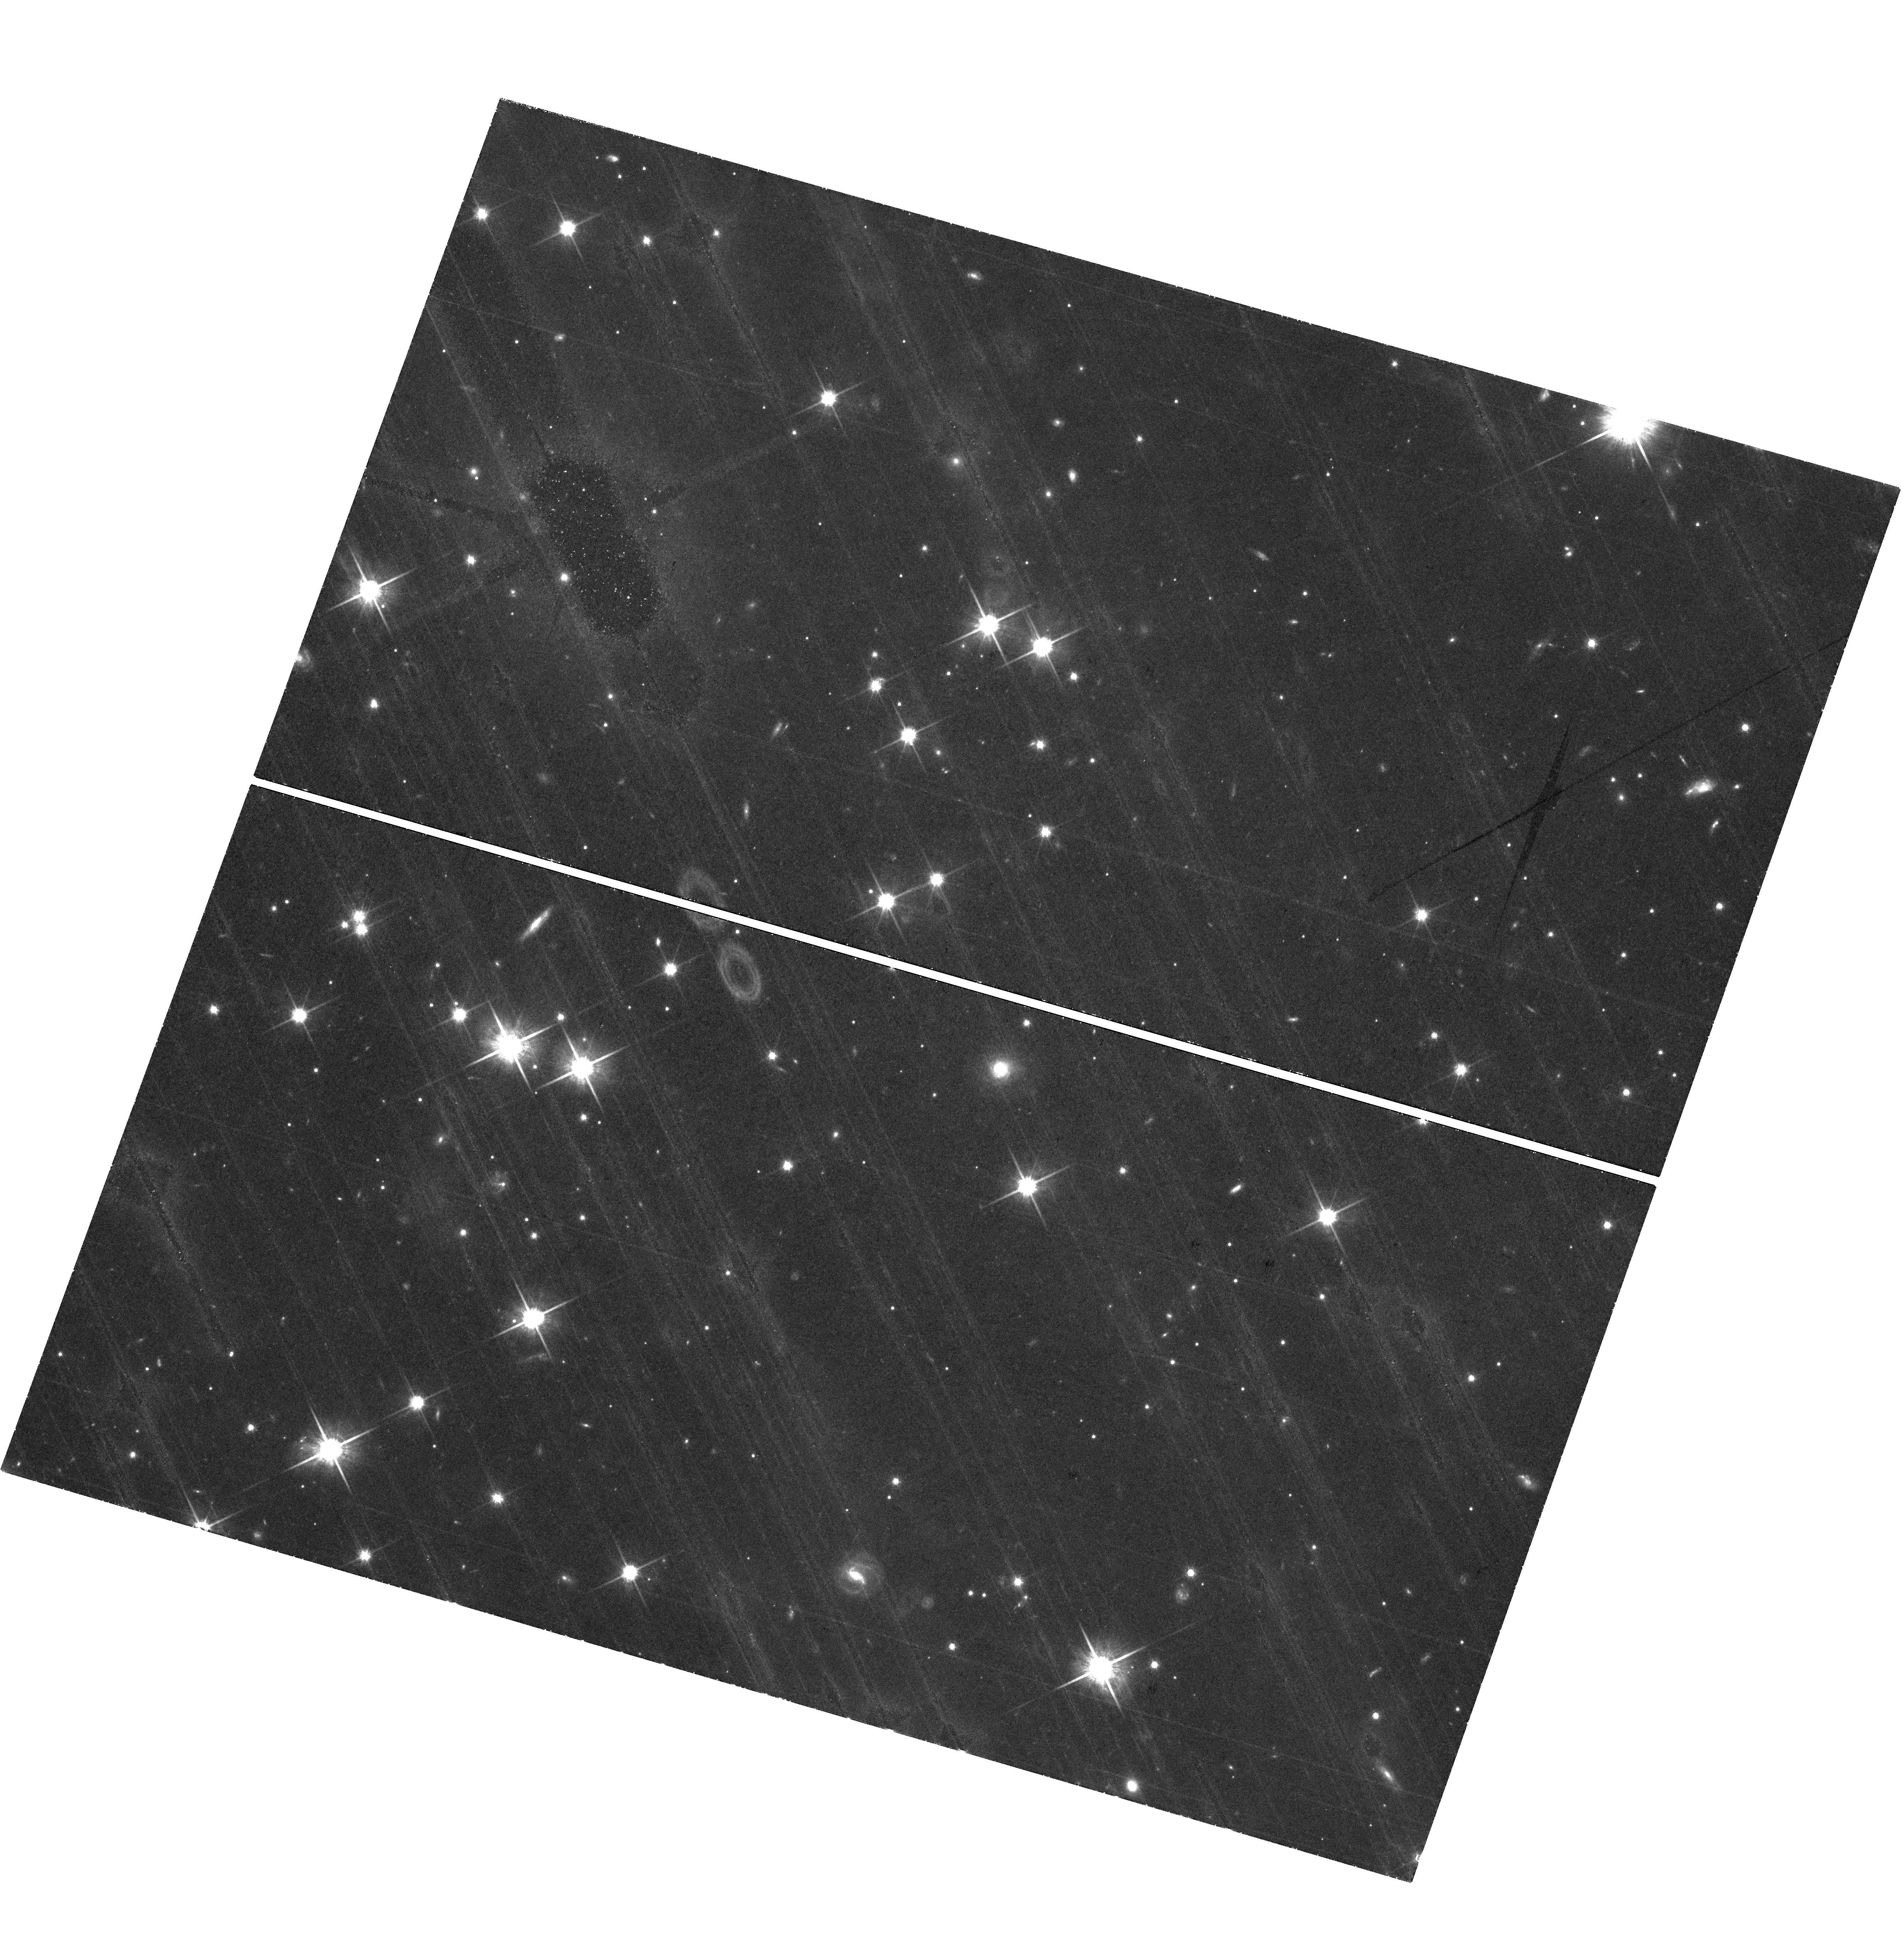
Target: field at RA 334.622°, Dec 40.461°
Instrument: WFC3/UVIS
Filter: F814W
Exposure: 2.1 h
Observation ID: hst_17079_23_wfc3_uvis_f814w_ieyr23

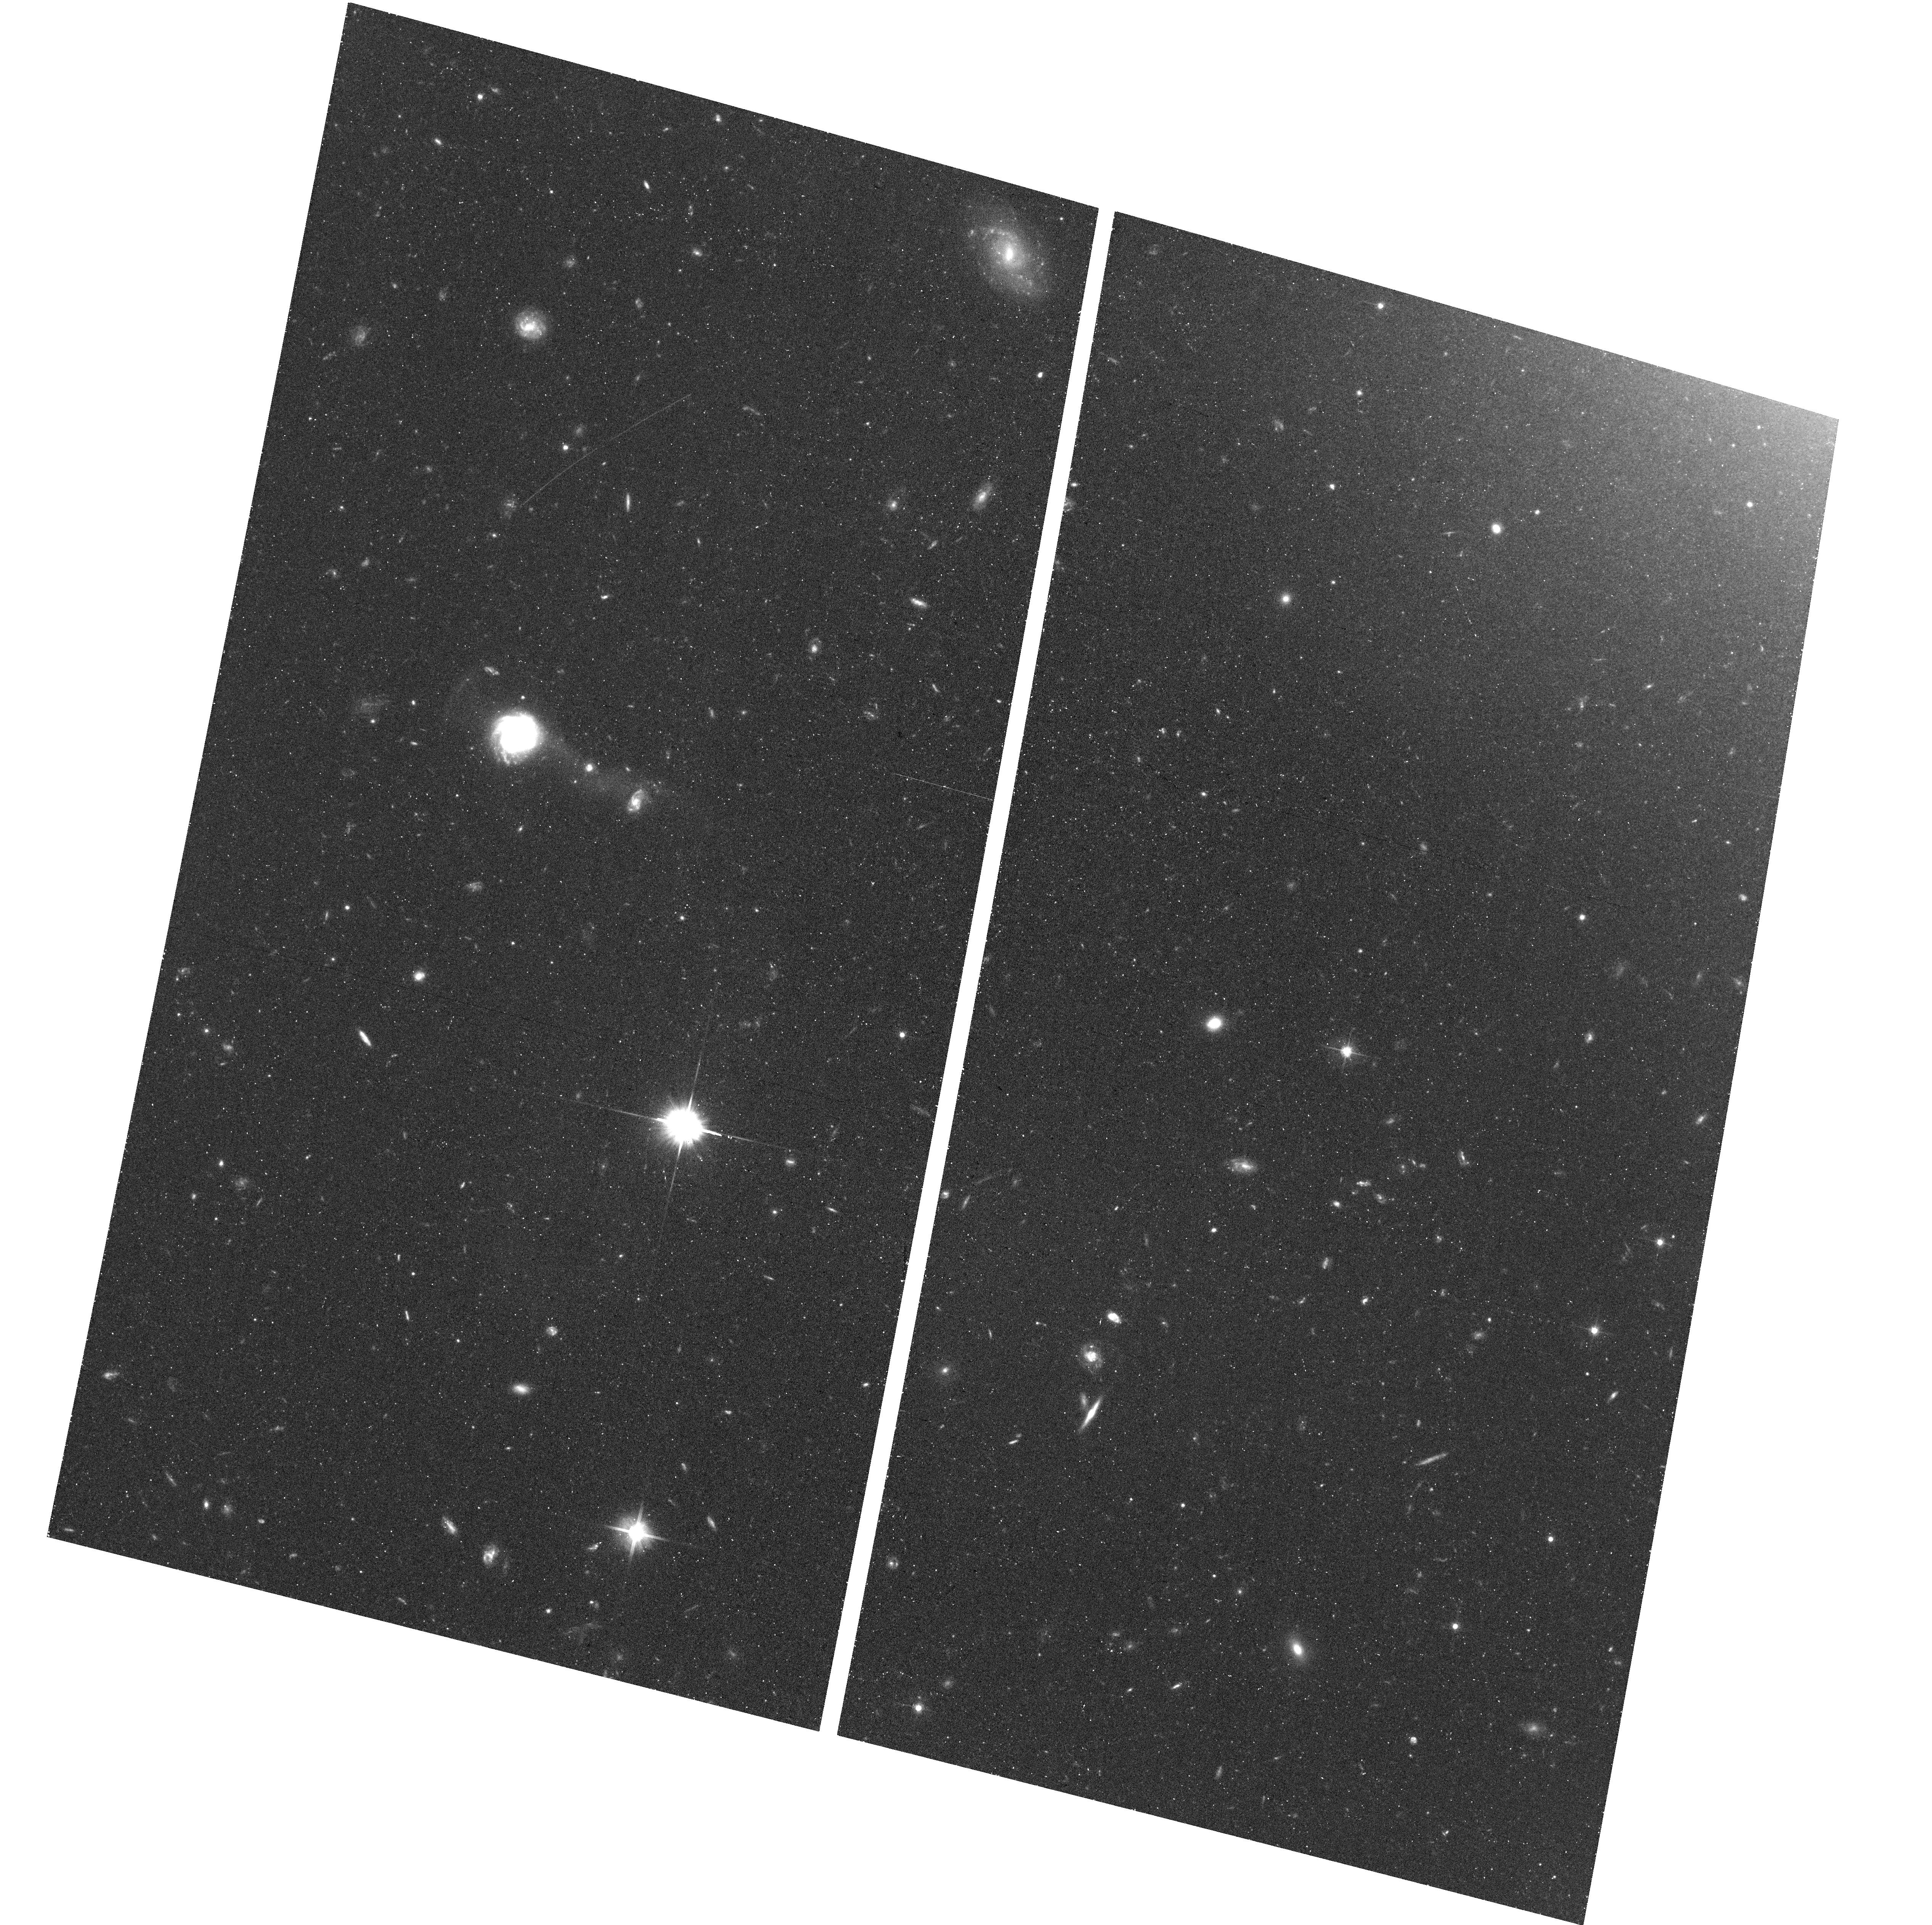
Target: NGC-4527
Instrument: ACS/WFC
Filter: F606W
Exposure: 38 min
Observation ID: hst_17079_15_acs_wfc_f606w_jeyr15

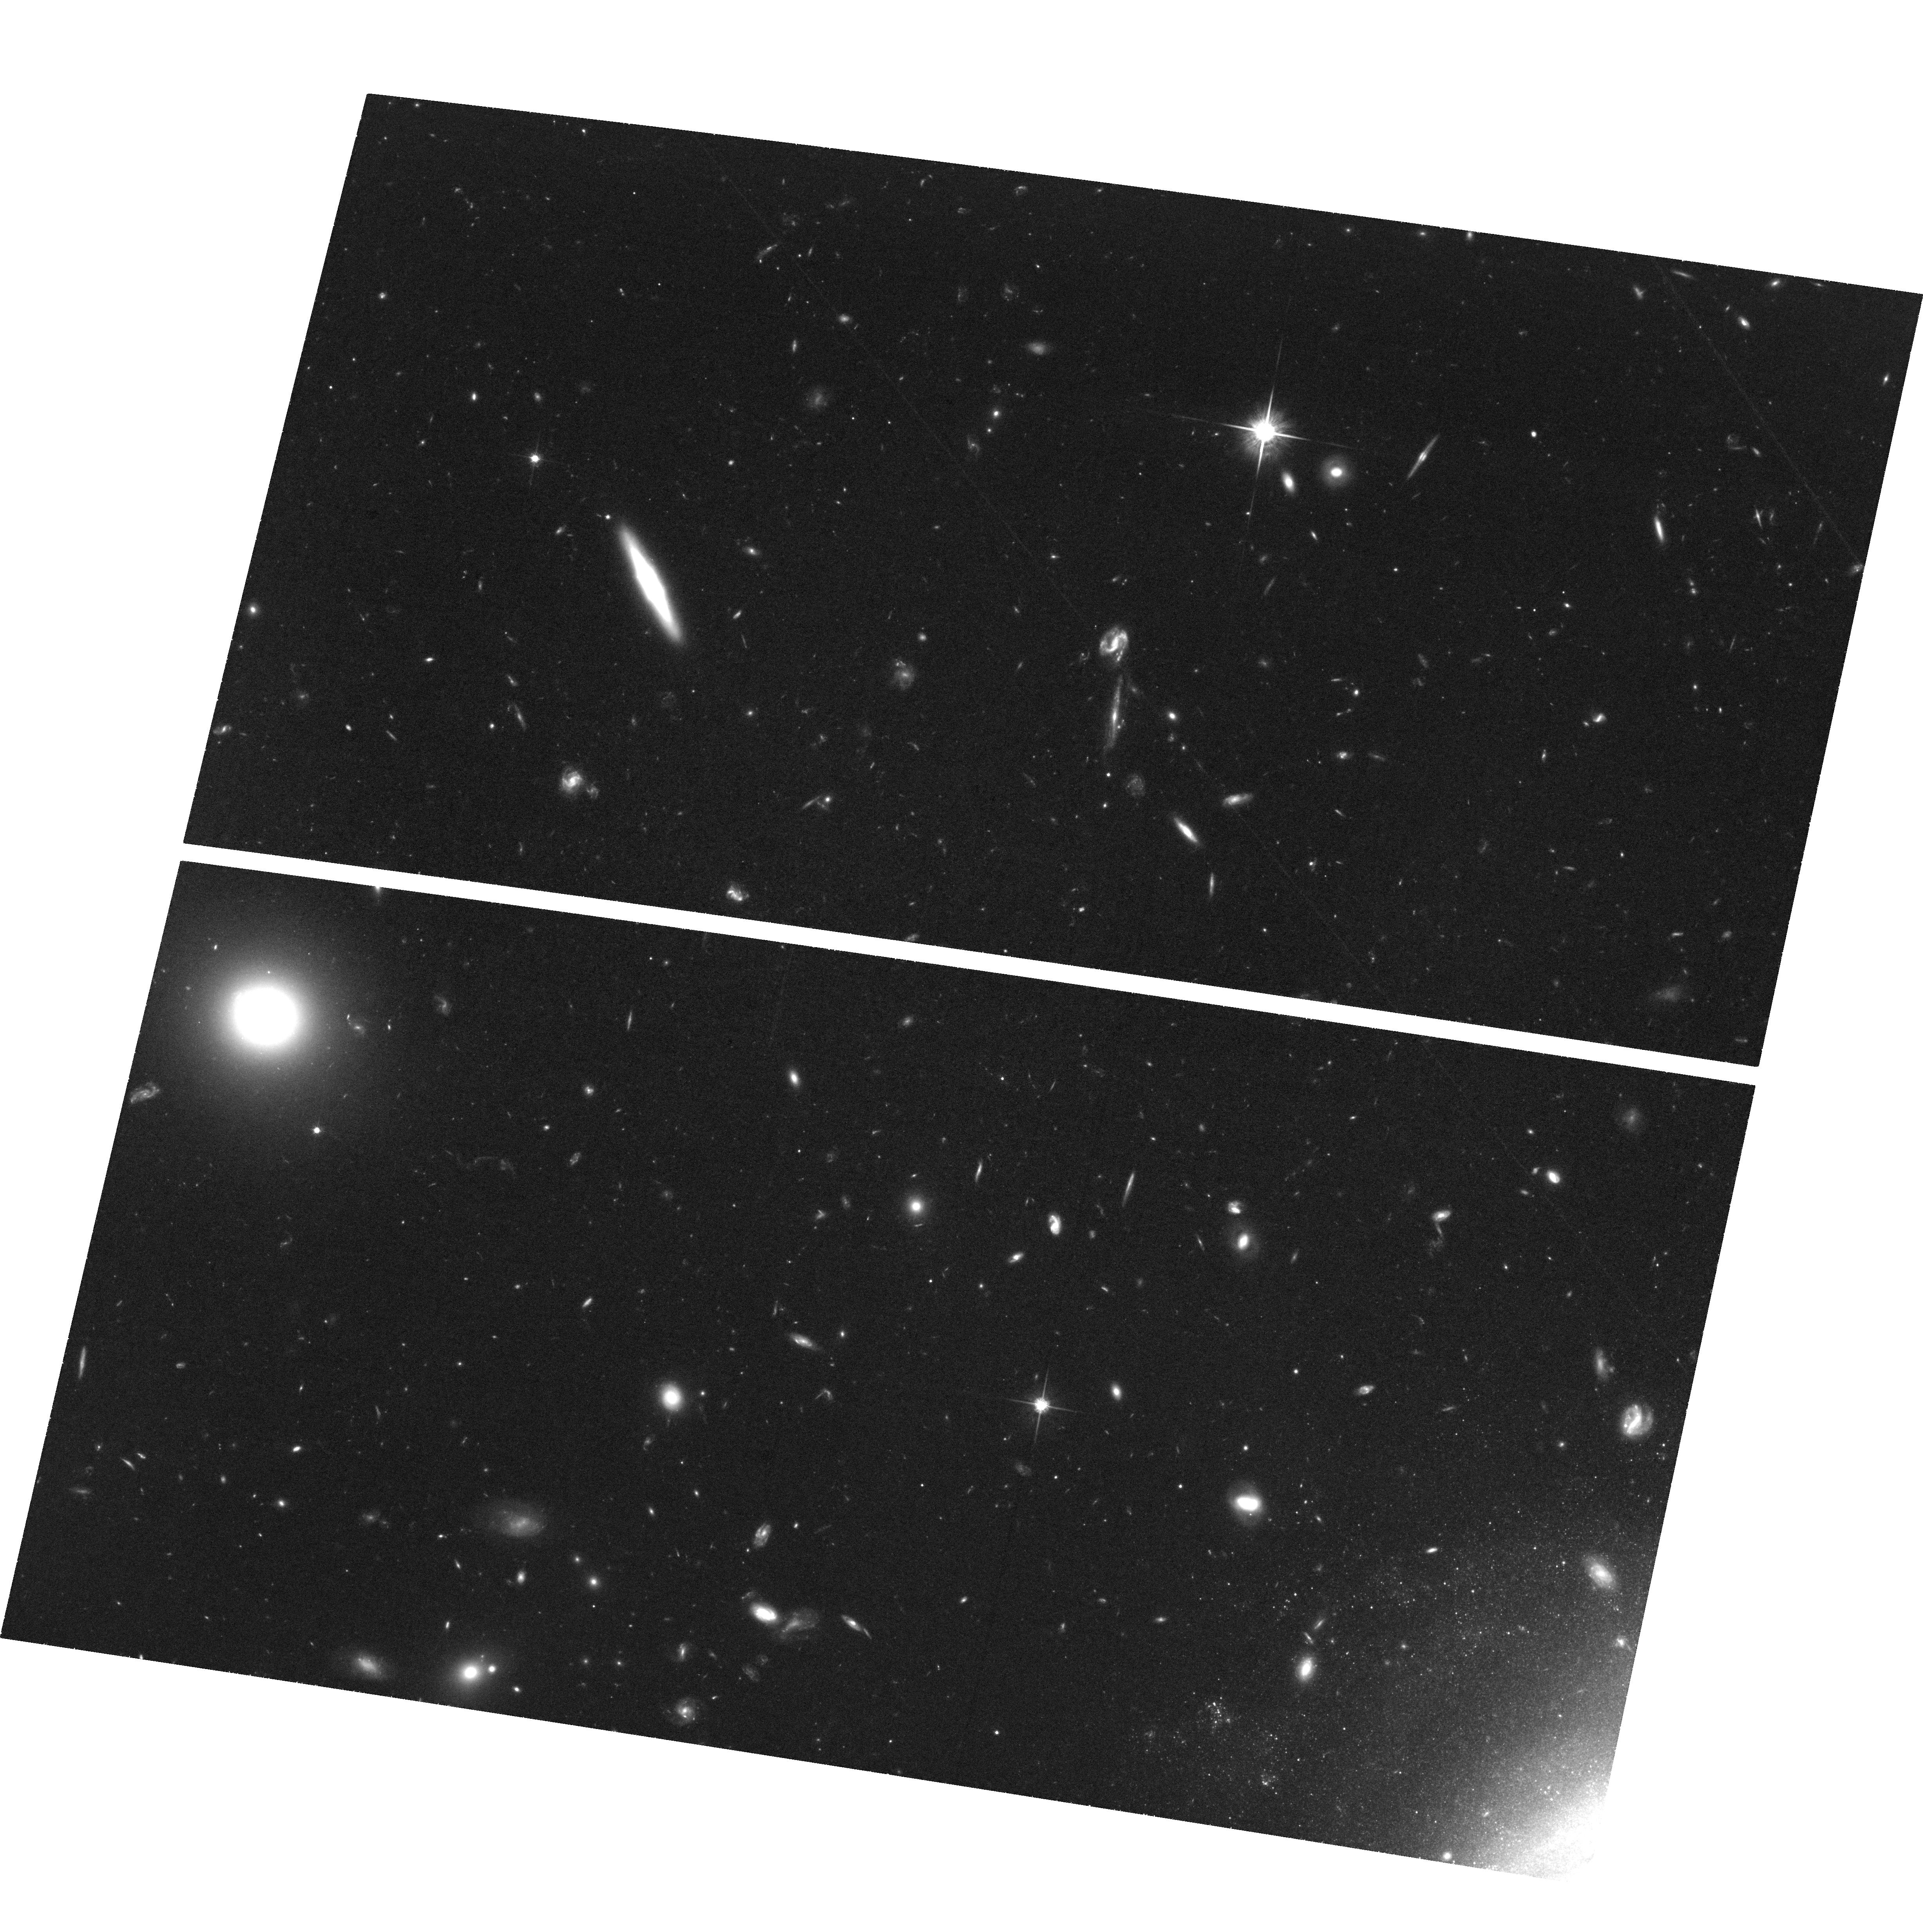
Target: NGC-3982
Instrument: ACS/WFC
Filter: F814W
Exposure: 2.2 h
Observation ID: hst_17079_08_acs_wfc_f814w_jeyr08

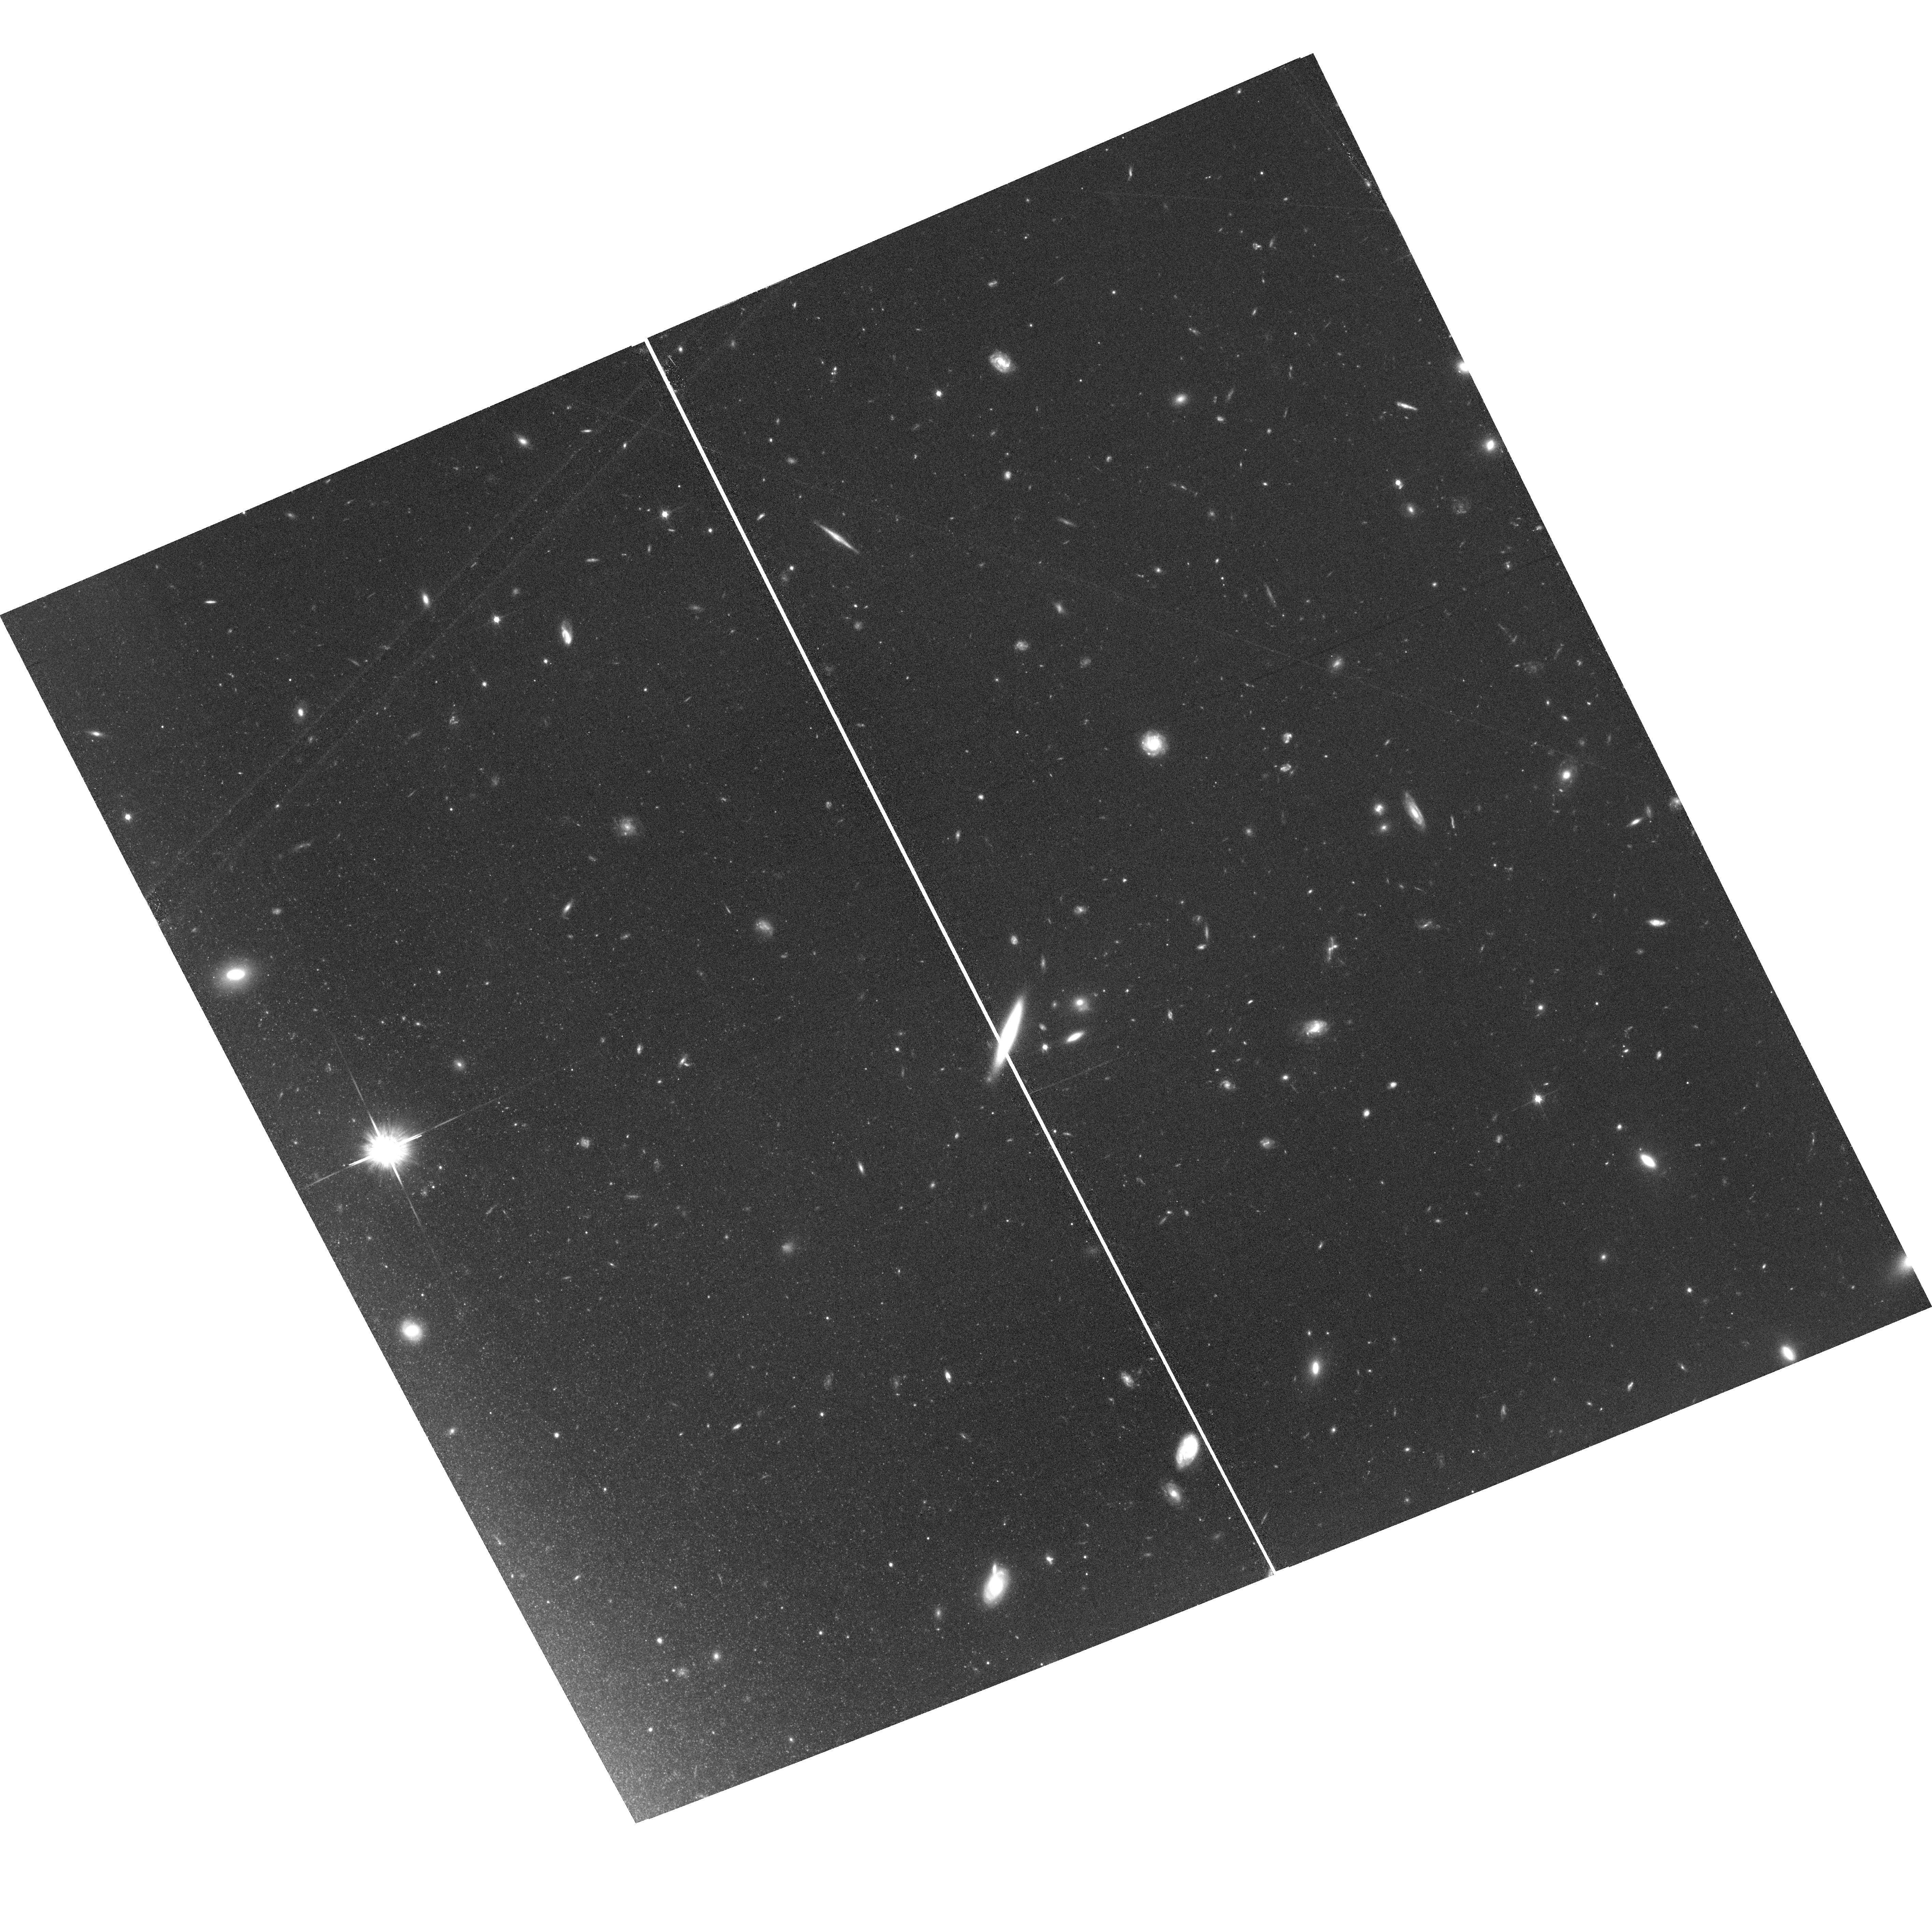
Target: NGC-4666
Instrument: ACS/WFC
Filter: F814W
Exposure: 2 h
Observation ID: hst_17079_21_acs_wfc_f814w_jeyr21

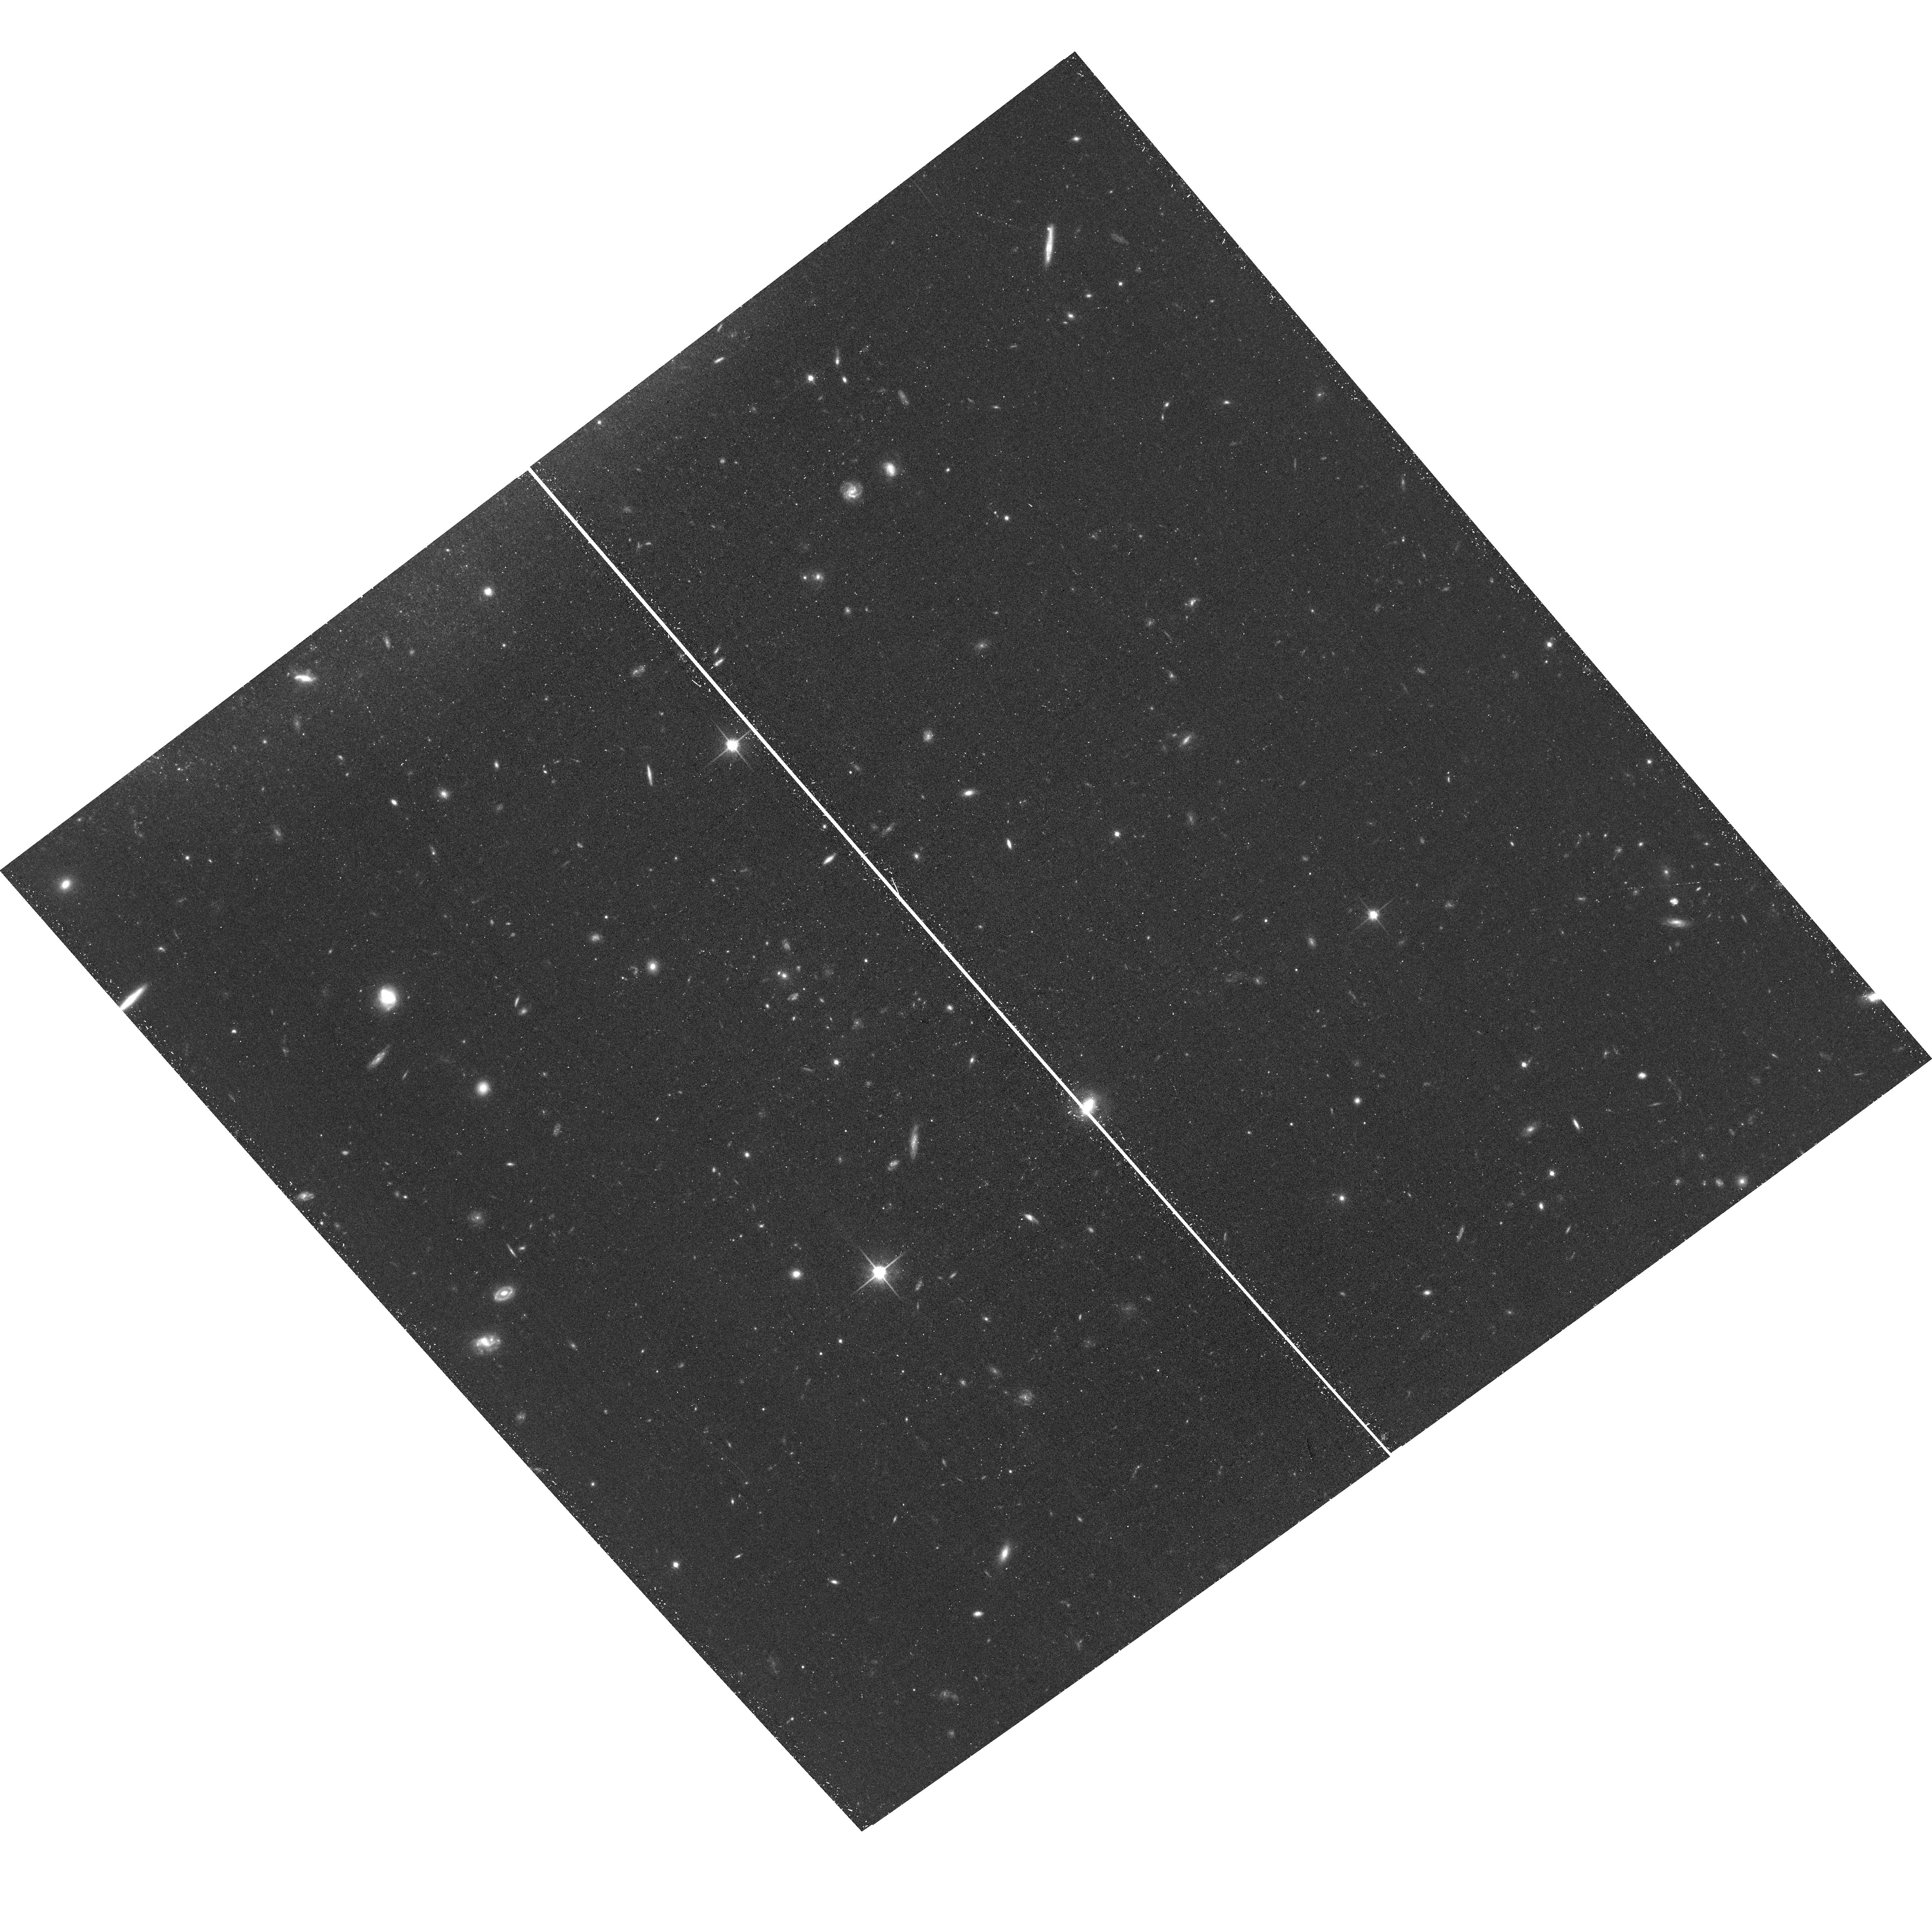
Target: NGC-4639
Instrument: ACS/WFC
Filter: F814W
Exposure: 40 min
Observation ID: hst_17079_67_acs_wfc_f814w_jeyr67

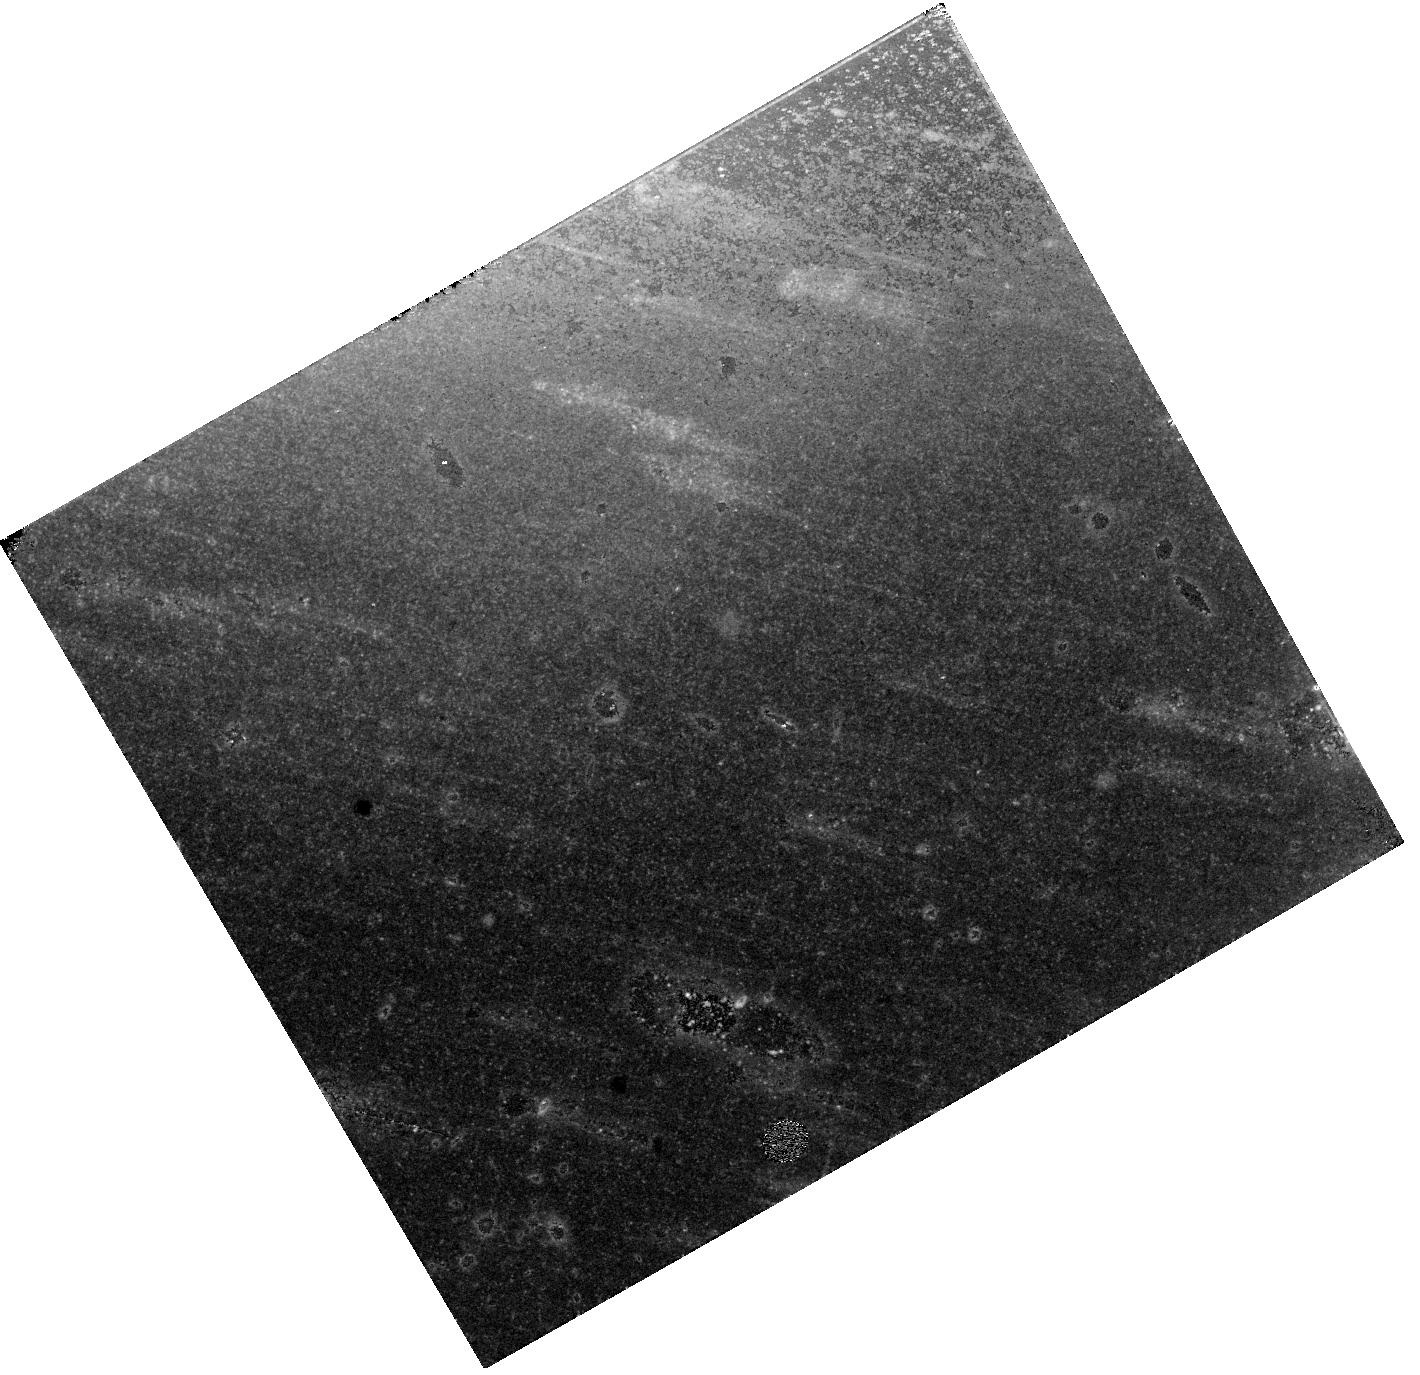
Target: NGC-4414
Instrument: WFC3/IR
Filter: F110W
Exposure: 1.3 h
Observation ID: hst_17079_14_wfc3_ir_f110w_ieyr14

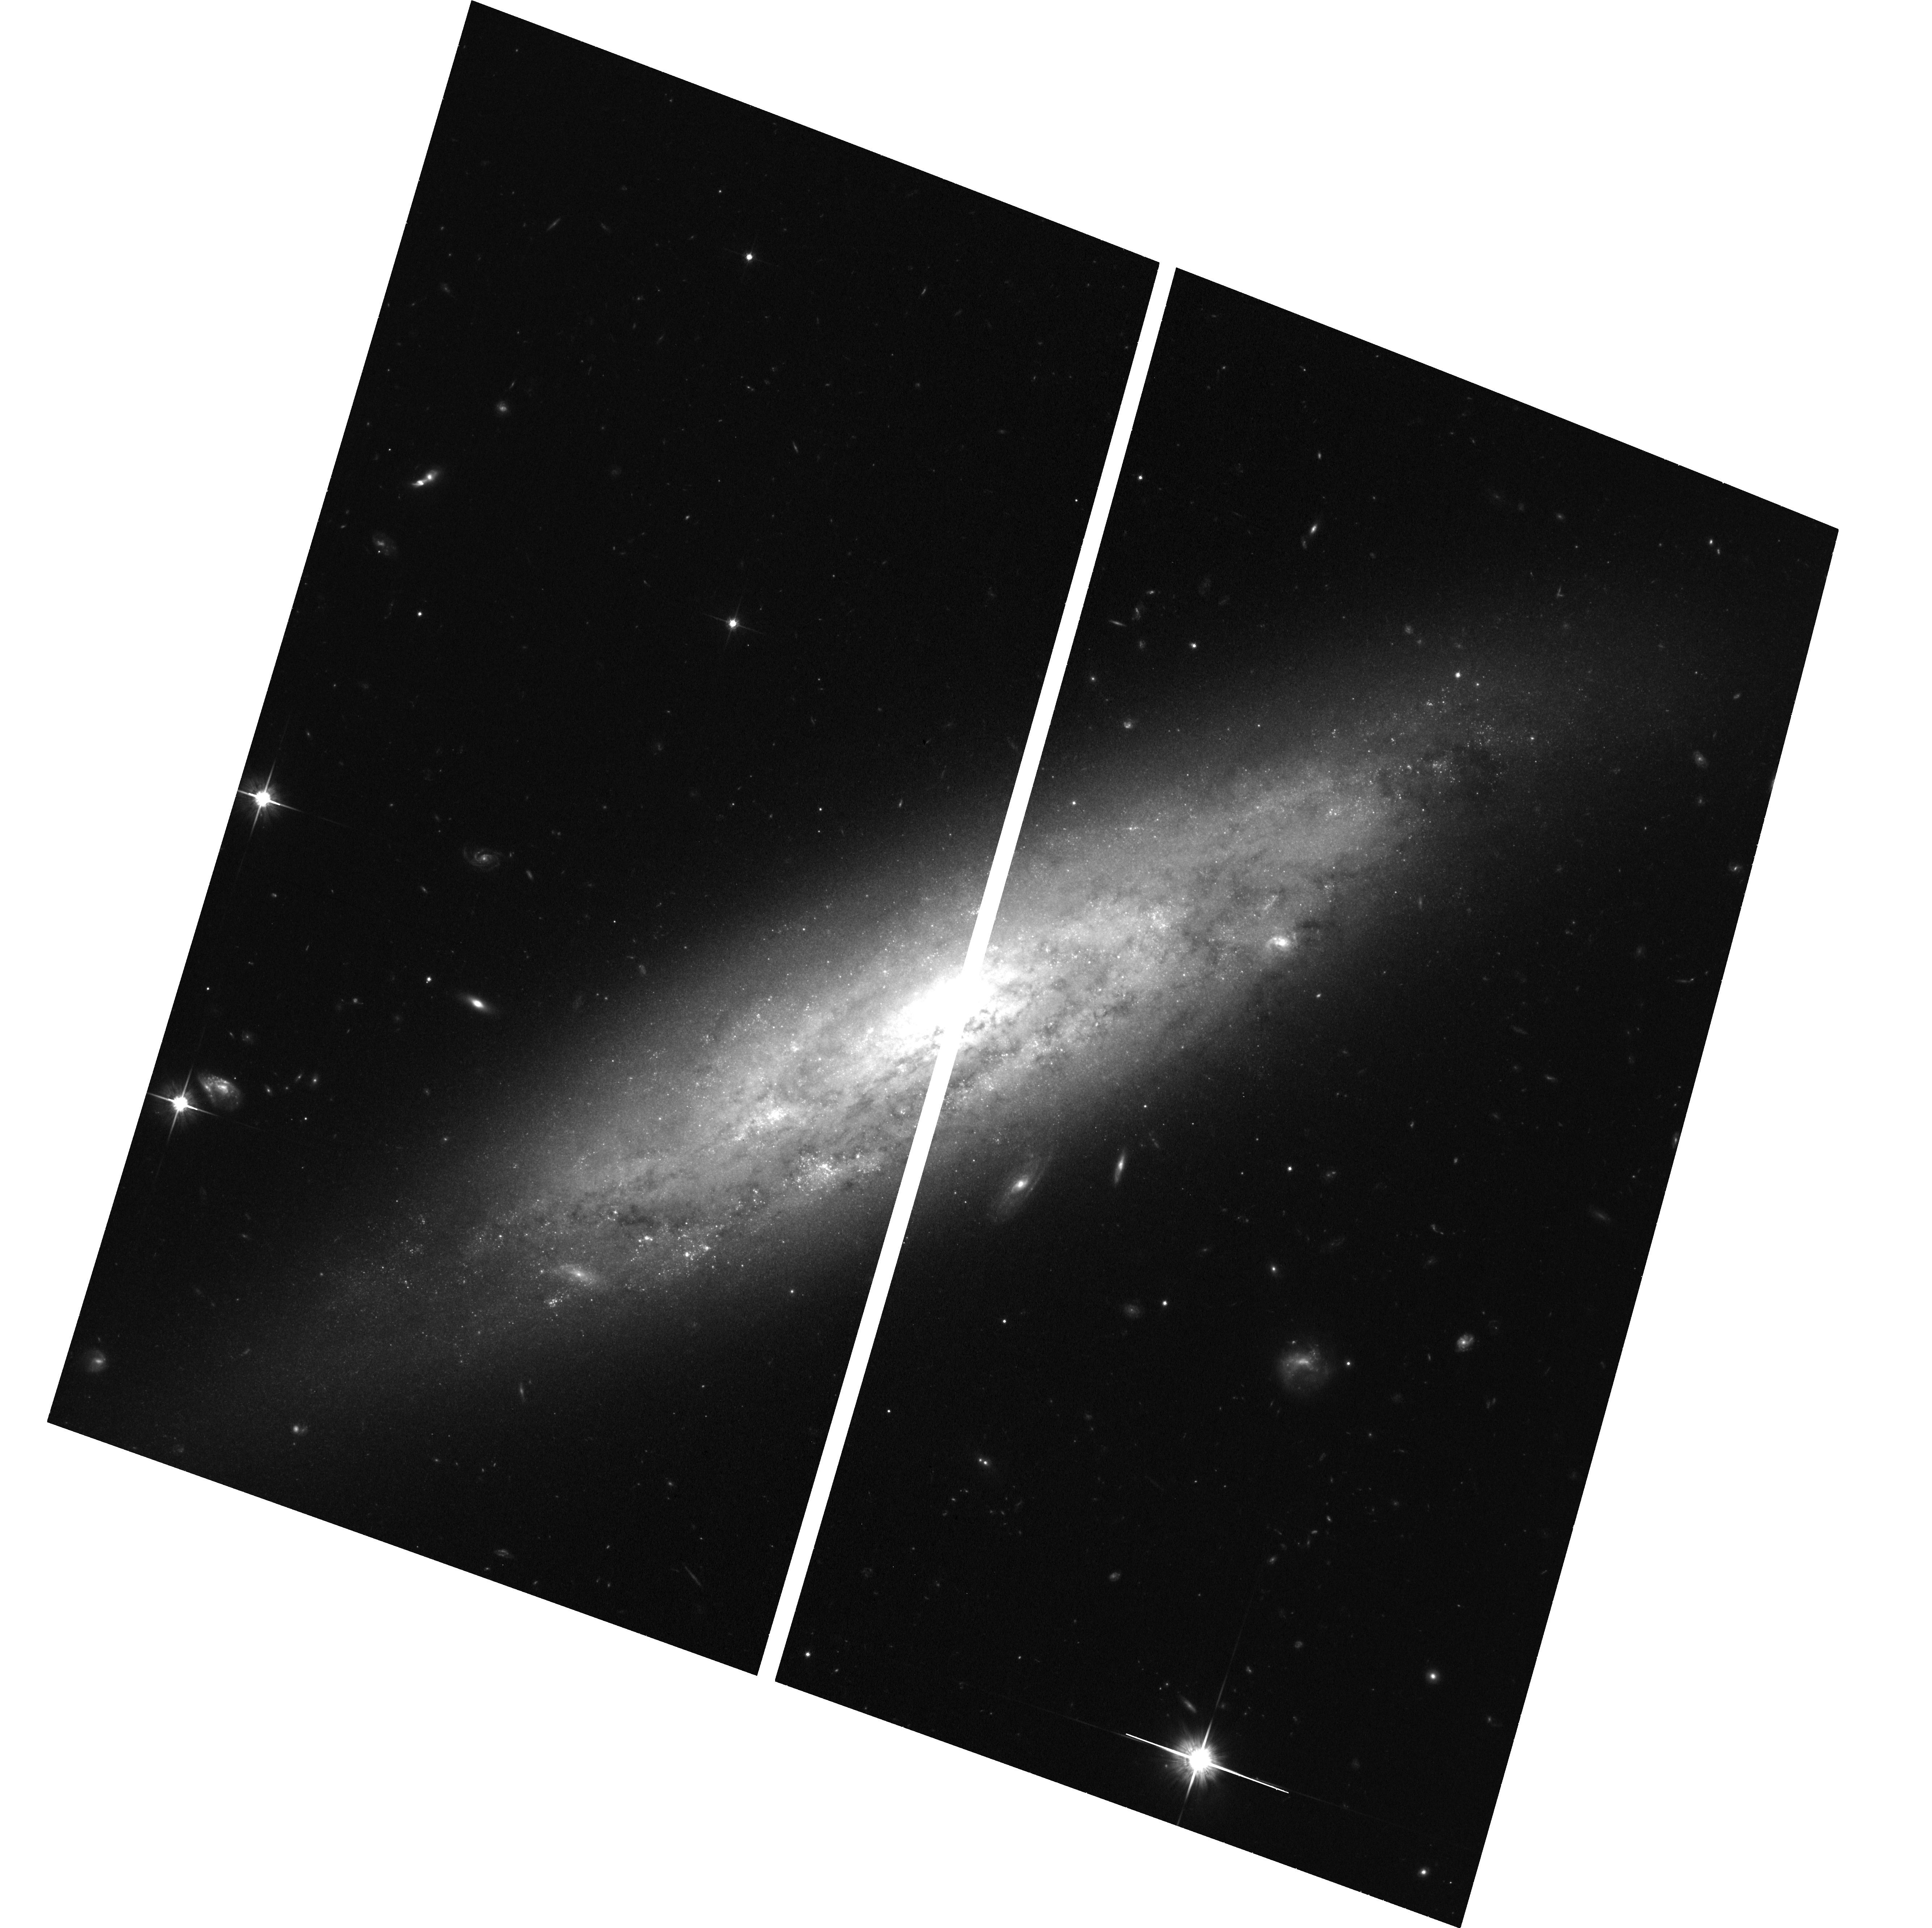
Target: NGC-3972
Instrument: ACS/WFC
Filter: F814W
Exposure: 1.3 h
Observation ID: hst_17079_57_acs_wfc_f814w_jeyr57

TRGB and Cepheid distance scales: is there local tension? (PI: Jang, In Sung)

The Tip of the Red Giant Branch (TRGB) and the Leavitt Law for Cepheids are two of the most precise means of measuring the local distance scale. Recent studies have shown that the TRGB distance scale gives H0 = 69.8 +/- 1.7 km/s/Mpc, and it is sitting midway of two earlier measurements based on the Cepheid distance scale (H0 = 73.0 +/- 1.0 km/s/Mpc) and the cosmological modeling of the Planck data (H0 = 67.4 +/- 0.5 km/s/Mpc). This new 'local tension' between the TRGB and Cepheid distance scales is a growing issue we need to understand and resolve before claiming new physics beyond the current scope of the LambdaCDM standard model. A direct, galaxy-by-galaxy distance comparison is urgently needed to address the possible systematics of the two local distance scales. However, such a test does not provide a clear answer for now because only a small number of galaxies - less than 25% of the total calibrator galaxies - is available for the direct comparison. We propose to use HST to increase the number of the overlapping calibrator galaxies by nearly a factor of two. We will compare their TRGB and Cepheid distances to see if they agree well (the local distance scale is robust) or not (new systematics are indicated). This increased sample of calibrator galaxies will provide us with a volume-limited sample (d < 20 Mpc) and immediately result in the derivation of a value of H0 accurate to 1.8% based on the TRGB distance scale alone. Our volume limited and optically well calibrated sample of TRGB hosts will form important testing grounds for the future calibrations and expanded applications with JWST.